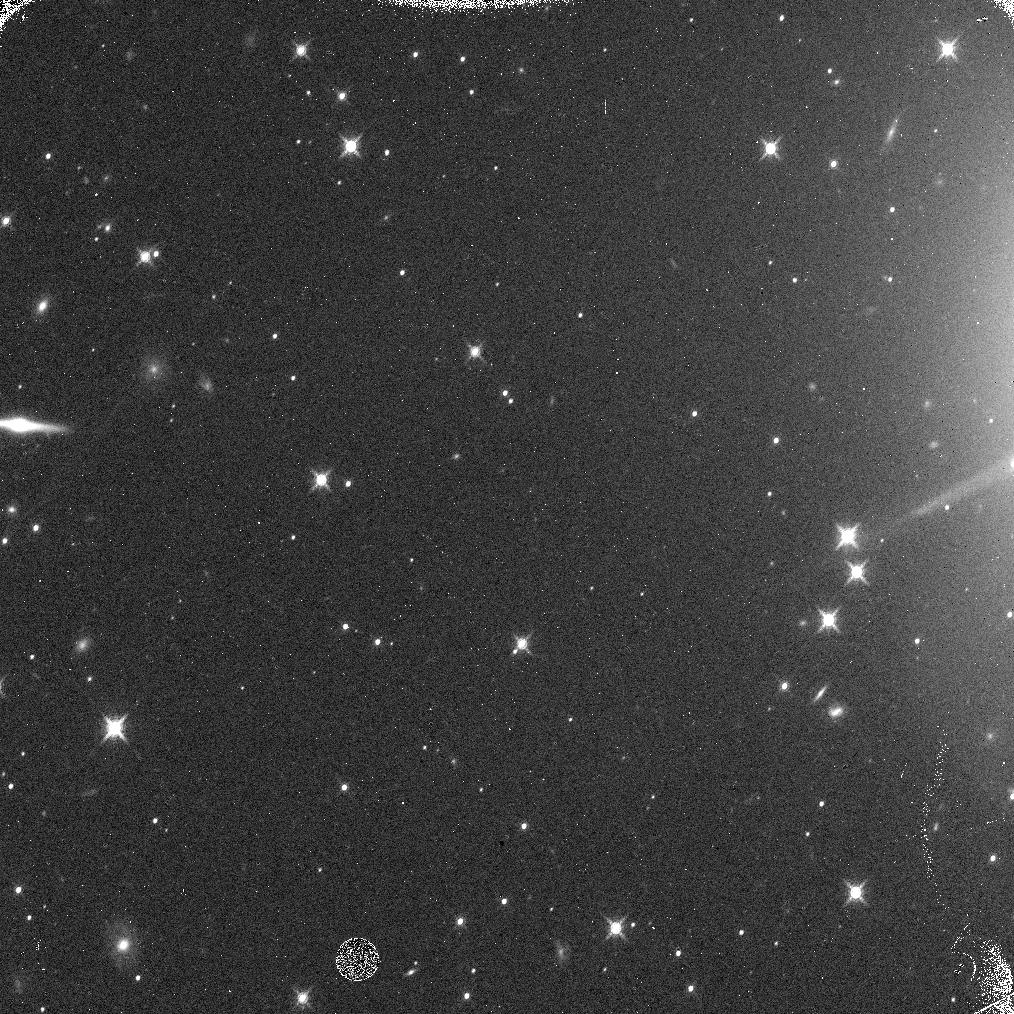
Target: EUROPA-OFFSET3
Instrument: WFC3/IR
Filter: F139M
Exposure: 5 min
Observation ID: ic1a05n7q

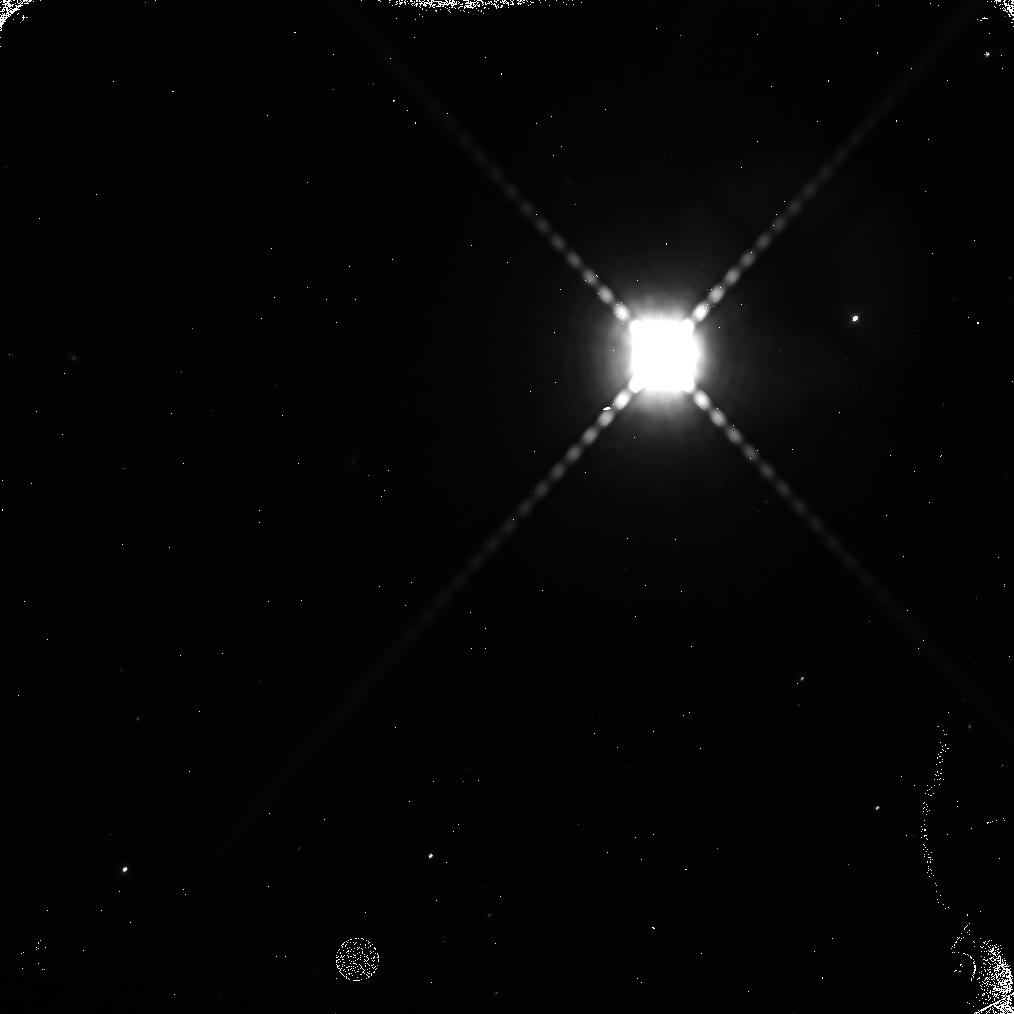
Target: EUROPA-OFFSET2
Instrument: WFC3/IR
Filter: F139M
Exposure: 5 min
Observation ID: ic1a04cfq

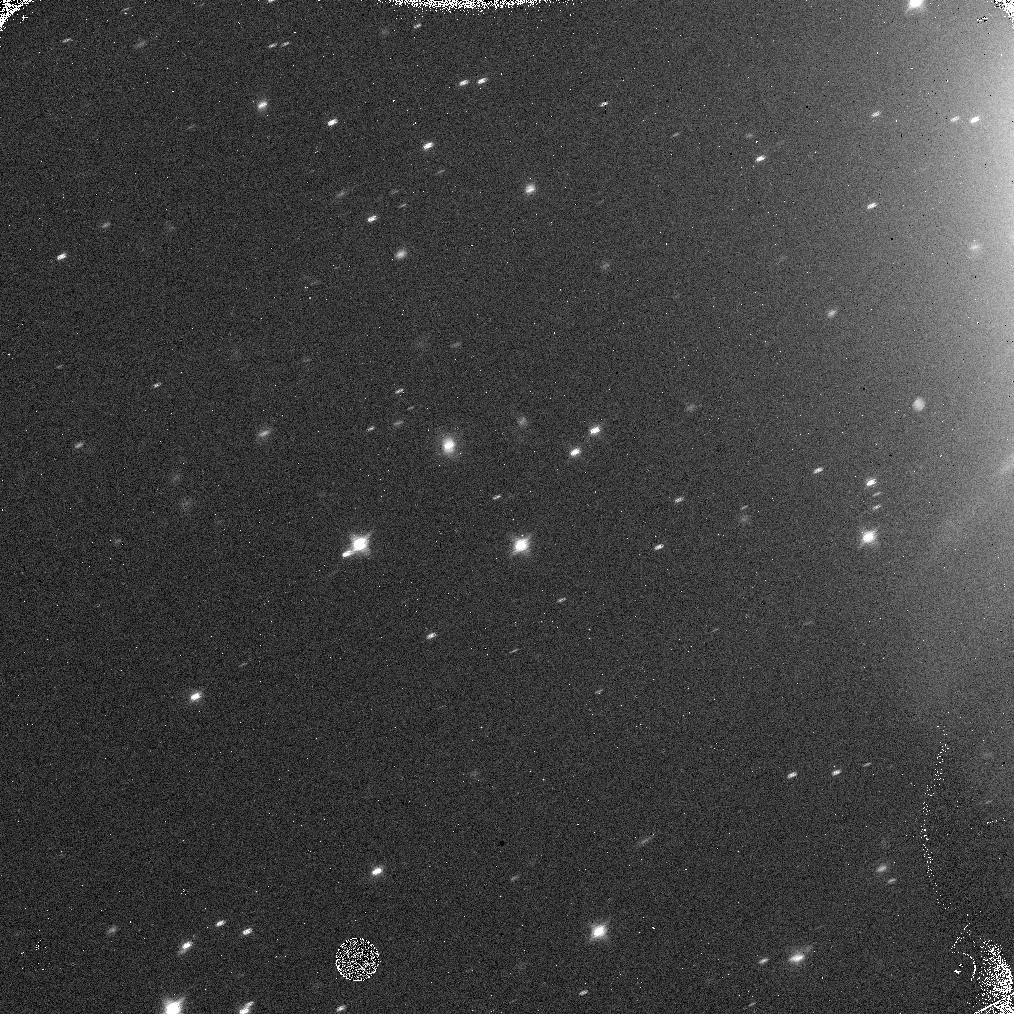
Target: GANYMEDE-2
Instrument: WFC3/IR
Filter: F139M
Exposure: 5 min
Observation ID: ic1a03t8q

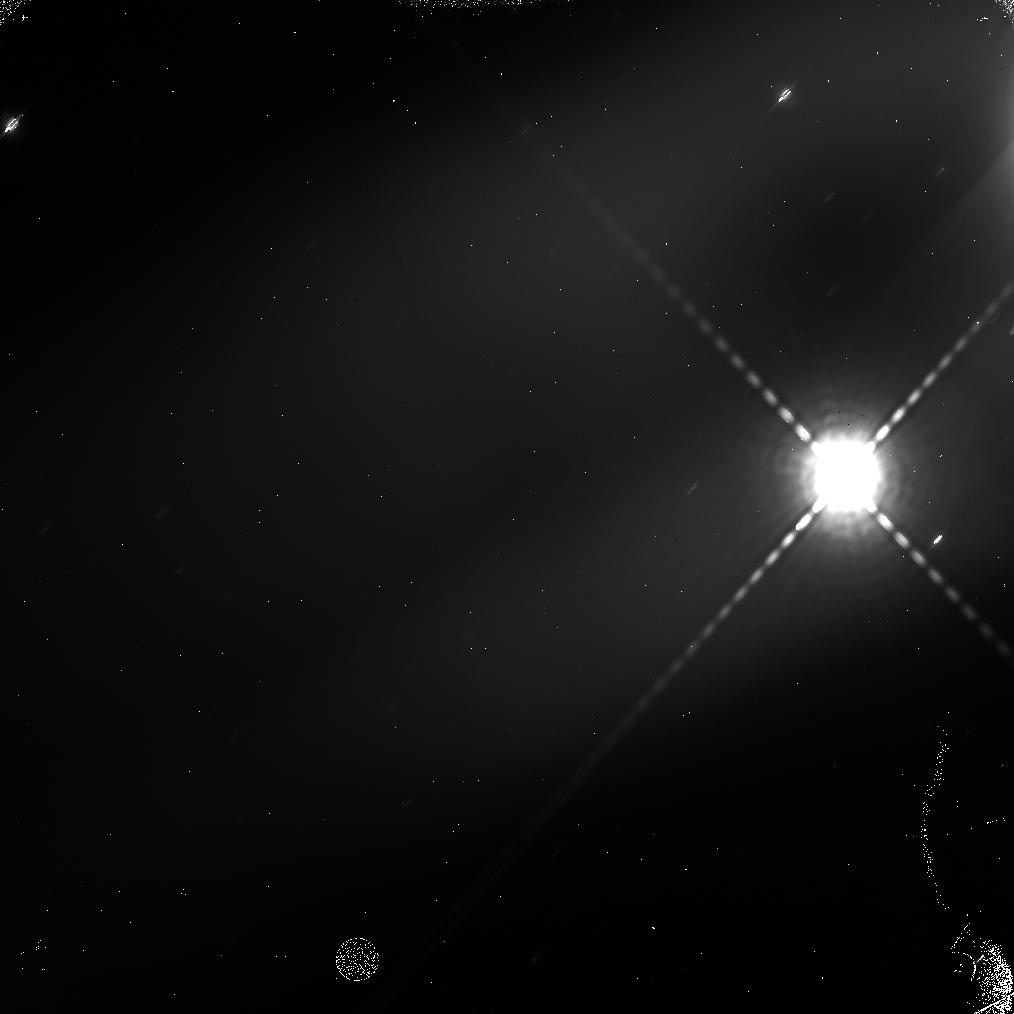
Target: EUROPA-OFFSET
Instrument: WFC3/IR
Filter: F139M
Exposure: 5 min
Observation ID: ic1a01e2q

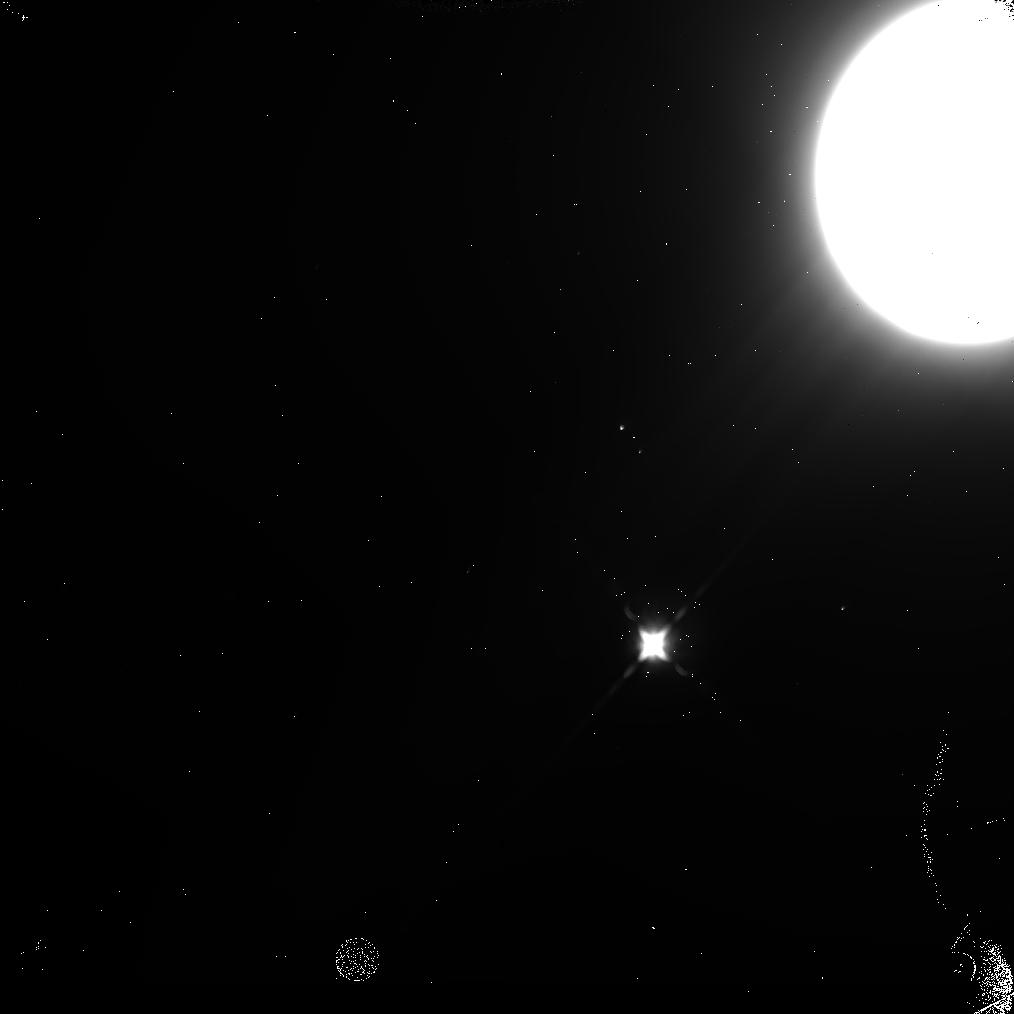
Target: GANYMEDE-3
Instrument: WFC3/IR
Filter: F160W
Exposure: 5 min
Observation ID: ic1a02ivq

Absolute Measurement of the Cosmic Near-Infrared Background Using Eclipsed Galilean Satellites as Occulters (PI: Tsumura, Kohji)

The Cosmic Infrared Background (CIB) as an integrated history of the early universe is important for the study of the Dark Ages, and it may include the light from the first stars at z~10. However, previous CIB measurements suffer from residual contamination from strong foreground emission (e.g. the zodiacal light). We propose to observe two Galilean satellites eclipsed in the shadow of Jupiter as occulting disks at near-infrared wavelengths in order to detect the absolute CIB intensity without any zodiacal light subtraction error. The zodiacal light originates inside the orbit of Jupiter; since the Galilean satellites in eclipse shield all light beyond the Jovian orbit, they should be detected as 'dark spots' if the strong CIB implied by previous observations exists. The intensity deficit of this dark spot relative to the surrounding sky directly measures the strength of the CIB, free from any assumptions about the zodiacal light. The size of the dark spot is approximately 1 arcsec in diameter and the predicted surface brightness is 70 nW/m2/sr lower than that of surrounding sky brightness, which can be detected by WFC3 IR imaging with F140W filter for two orbits integration with S/N=10 even in the strong Jovian stray light environment.